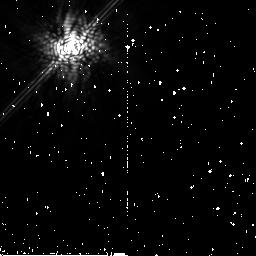
Target: HD-68456. Instrument: NICMOS/NIC2. Filter: POL240L. Exposure: 9 min. Observation ID: na1s62030

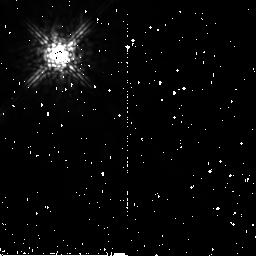
Target: SKY-HR-2020. Instrument: NICMOS/NIC2. Filter: POL0L. Exposure: 11 min. Observation ID: na1s07010

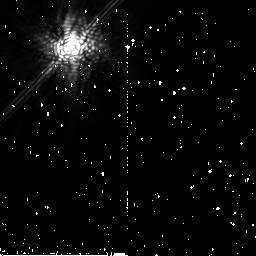
Target: HR-2020. Instrument: NICMOS/NIC2. Filter: POL240L. Exposure: 13 min. Observation ID: na1s15030

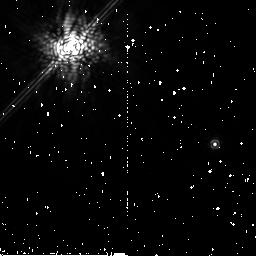
Target: PSF-HD-57240. Instrument: NICMOS/NIC2. Filter: POL120L. Exposure: 13 min. Observation ID: na1s16020

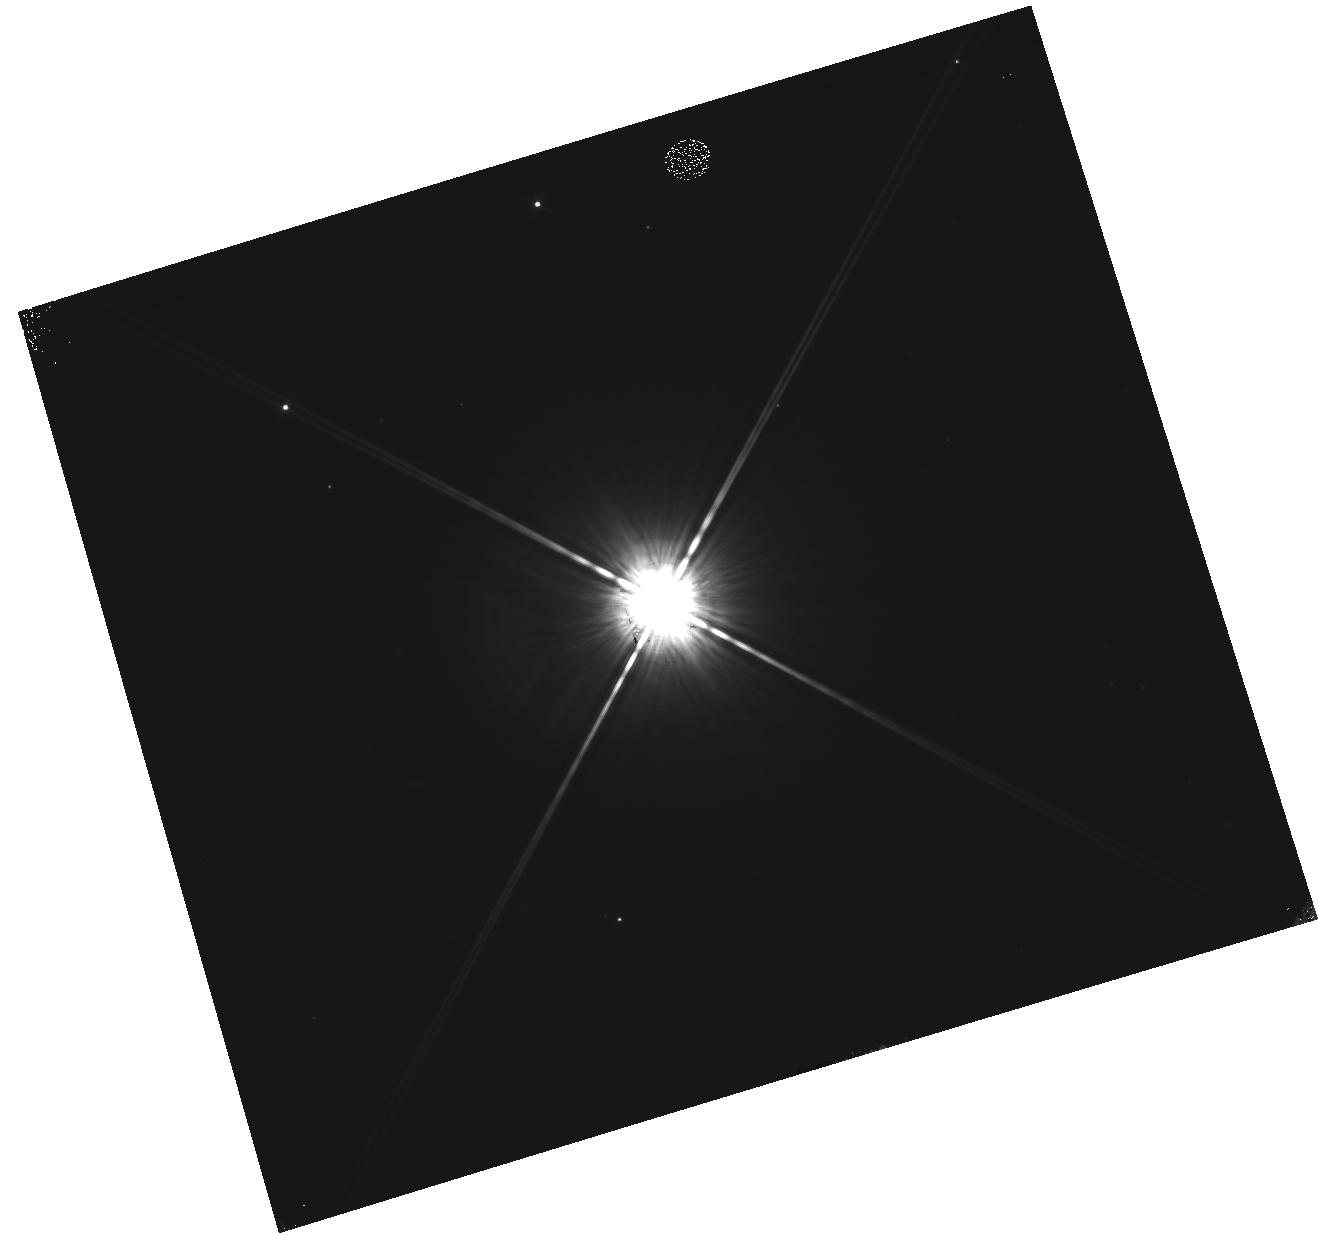
Target: HR-2020. Instrument: WFC3/IR. Filter: F160W. Exposure: 10 min. Observation ID: hst_11150_72_wfc3_ir_f160w_ia1s72

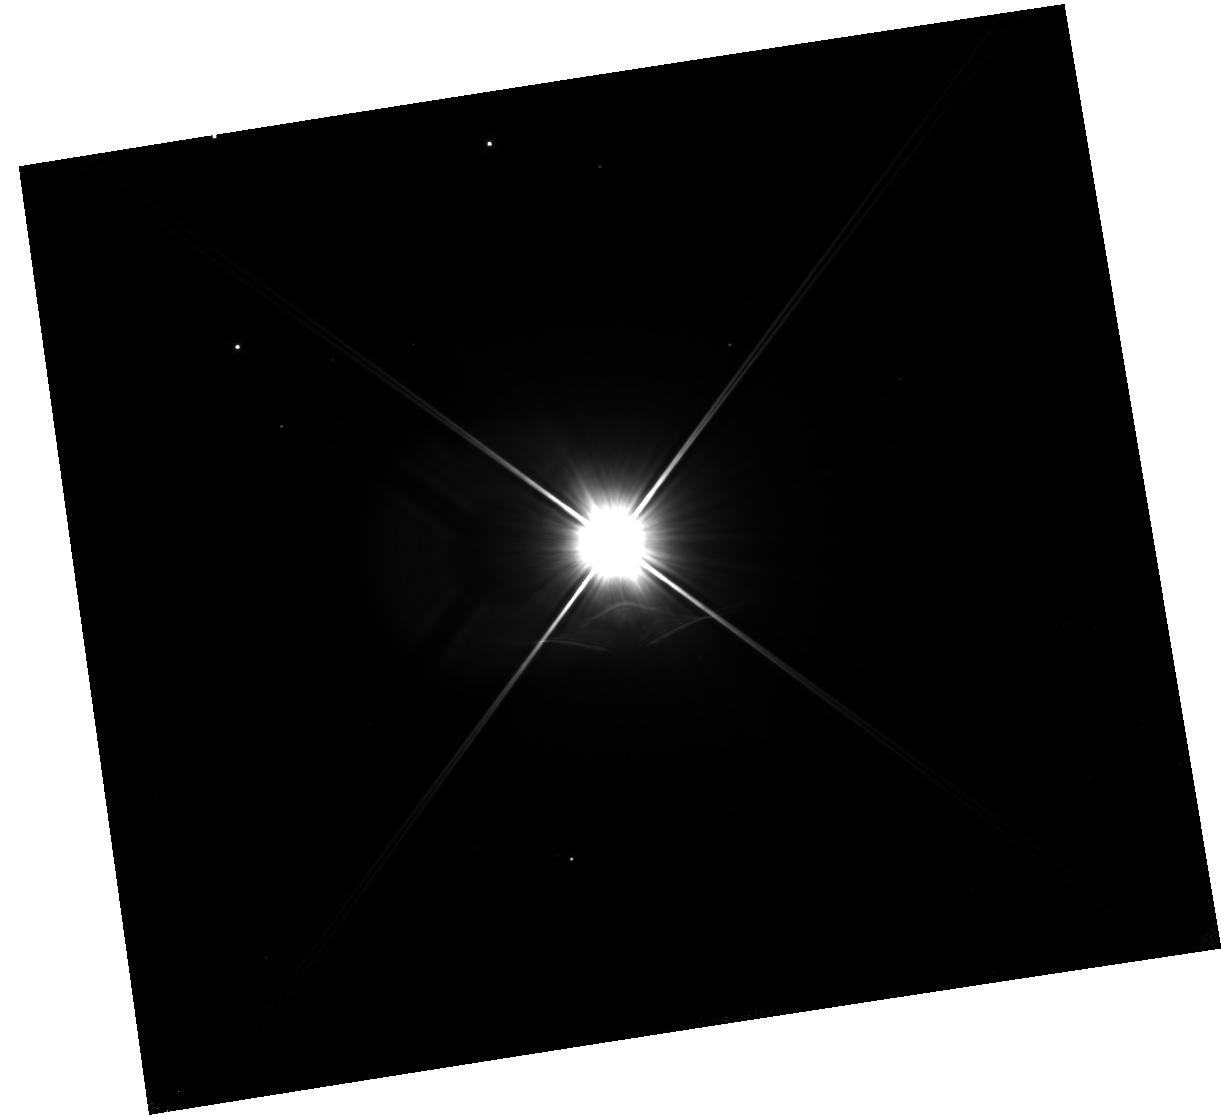
Target: HR-2020. Instrument: WFC3/IR. Filter: F110W. Exposure: 10 min. Observation ID: hst_11150_71_wfc3_ir_f110w_ia1s71

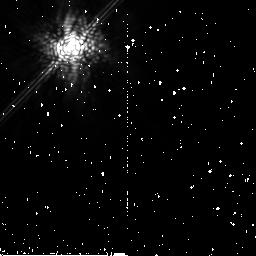
Target: HR-2020. Instrument: NICMOS/NIC2. Filter: POL0L. Exposure: 13 min. Observation ID: na1s13010

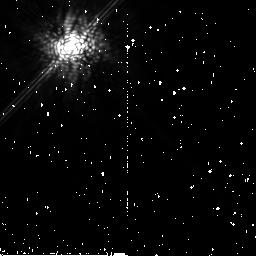
Target: HR-2020. Instrument: NICMOS/NIC2. Filter: POL0L. Exposure: 11 min. Observation ID: na1s05010

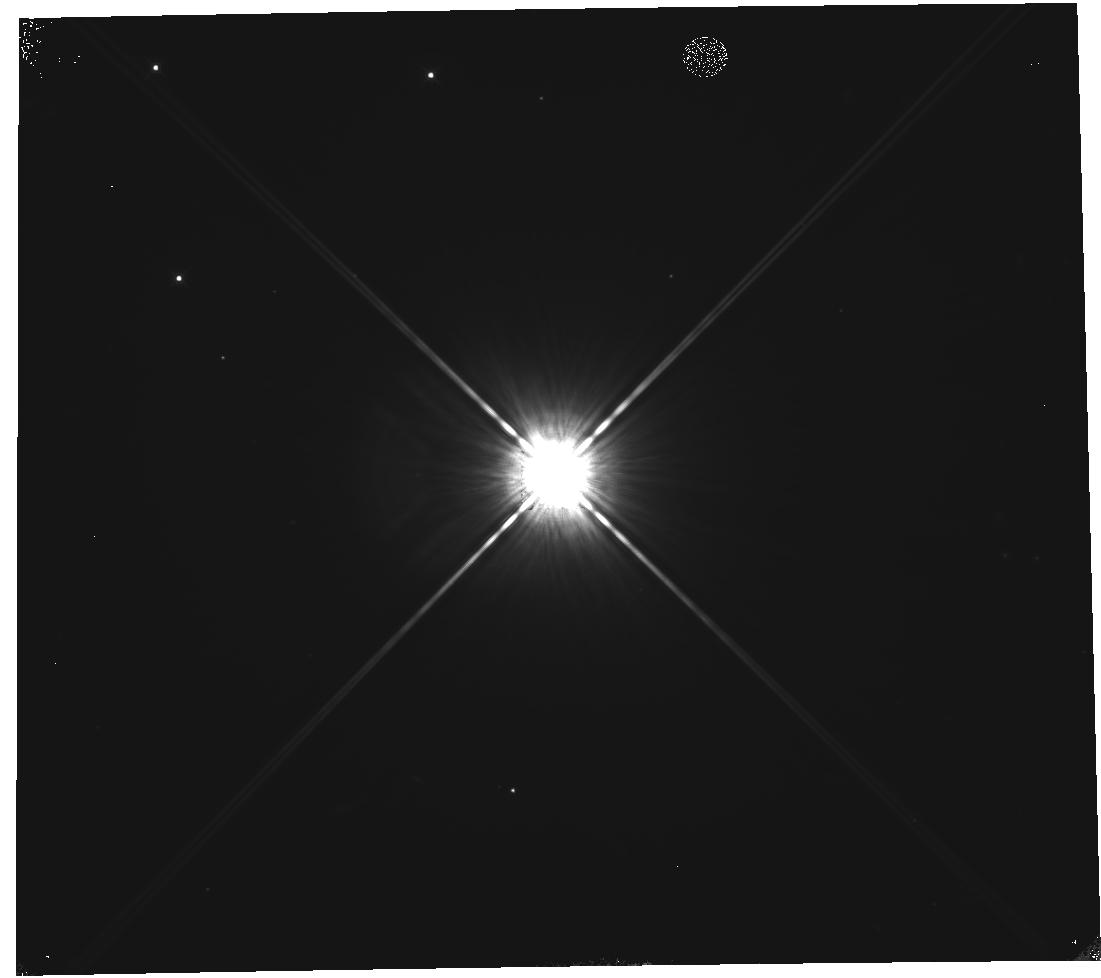
Target: HR-2020. Instrument: WFC3/IR. Filter: F160W. Exposure: 10 min. Observation ID: hst_11150_70_wfc3_ir_f160w_ia1s70

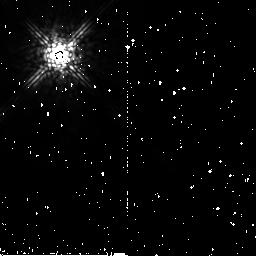
Target: SKY-HR-2020. Instrument: NICMOS/NIC2. Filter: POL240L. Exposure: 11 min. Observation ID: na1s07030

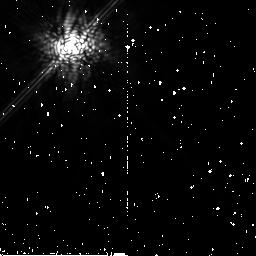
Target: HD-68456. Instrument: NICMOS/NIC2. Filter: POL0L. Exposure: 11 min. Observation ID: na1s08010

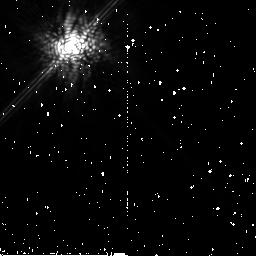
Target: HR-2020. Instrument: NICMOS/NIC2. Filter: POL120L. Exposure: 16 min. Observation ID: na1s06020

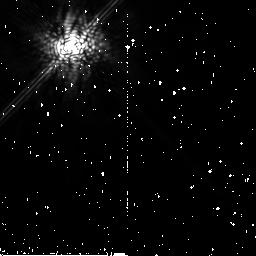
Target: HD-68456. Instrument: NICMOS/NIC2. Filter: POL240L. Exposure: 11 min. Observation ID: na1s08030

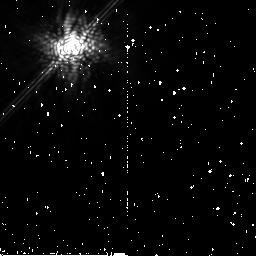
Target: HR-2020. Instrument: NICMOS/NIC2. Filter: POL240L. Exposure: 9 min. Observation ID: na1s61030

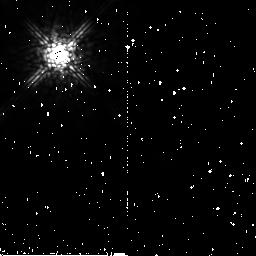
Target: SKY-HR-2020. Instrument: NICMOS/NIC2. Filter: POL120L. Exposure: 16 min. Observation ID: na1s07020

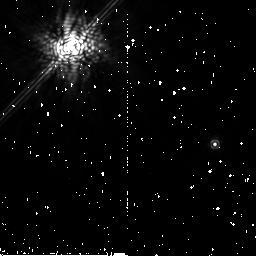
Target: PSF-HD-57240. Instrument: NICMOS/NIC2. Filter: POL240L. Exposure: 13 min. Observation ID: na1s16030

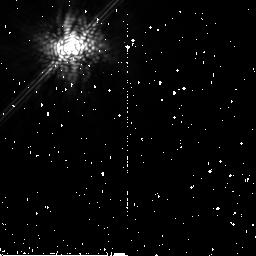
Target: HR-2020. Instrument: NICMOS/NIC2. Filter: POL0L. Exposure: 9 min. Observation ID: na1s60010

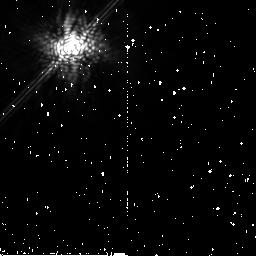
Target: HR-2020. Instrument: NICMOS/NIC2. Filter: POL0L. Exposure: 9 min. Observation ID: na1s61010

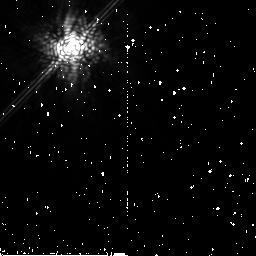
Target: HR-2020. Instrument: NICMOS/NIC2. Filter: POL0L. Exposure: 13 min. Observation ID: na1s14010

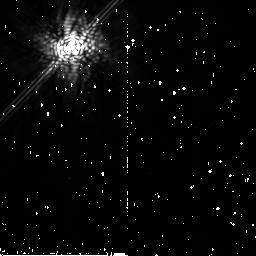
Target: PSF-HD-57240. Instrument: NICMOS/NIC2. Filter: POL240L. Exposure: 9 min. Observation ID: na1s59030

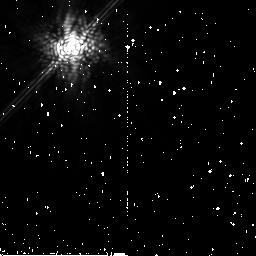
Target: HR-2020. Instrument: NICMOS/NIC2. Filter: POL120L. Exposure: 13 min. Observation ID: na1s13020

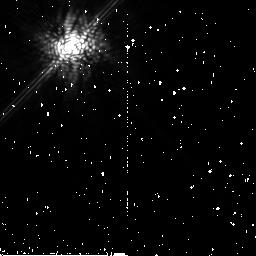
Target: HR-2020. Instrument: NICMOS/NIC2. Filter: POL0L. Exposure: 11 min. Observation ID: na1s06010

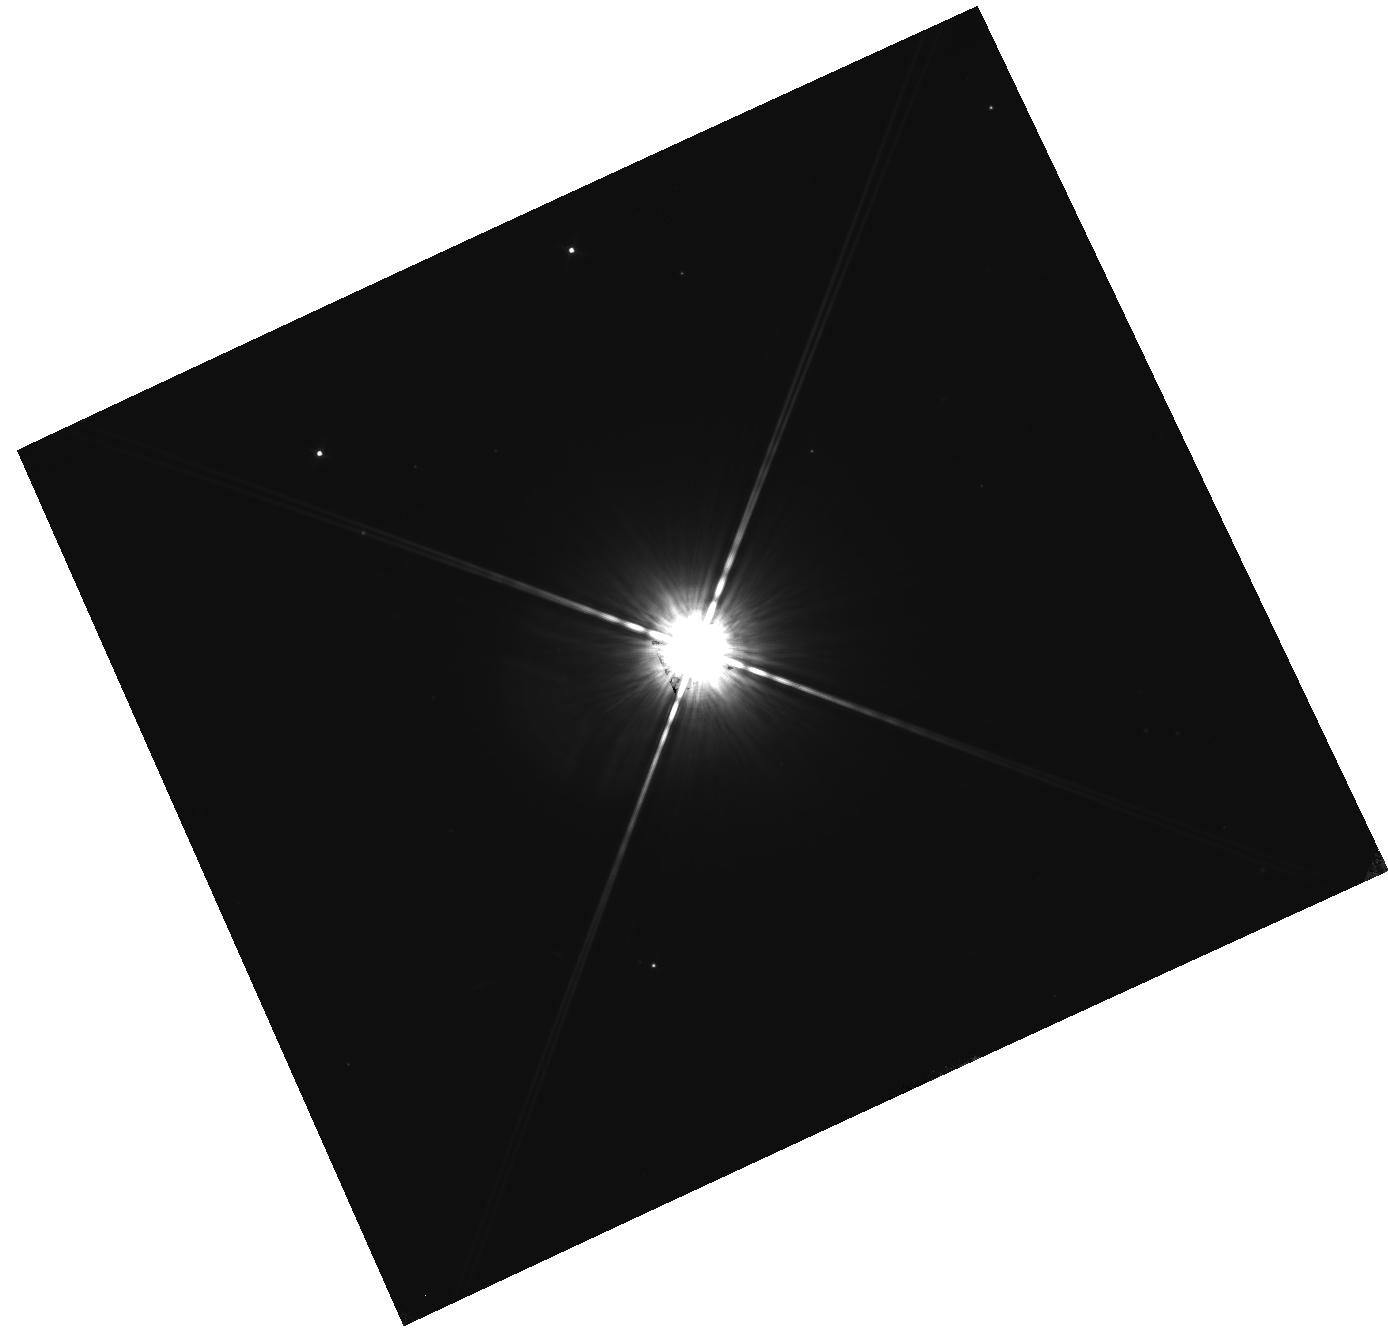
Target: HR-2020. Instrument: WFC3/IR. Filter: F160W. Exposure: 10 min. Observation ID: hst_11150_73_wfc3_ir_f160w_ia1s73

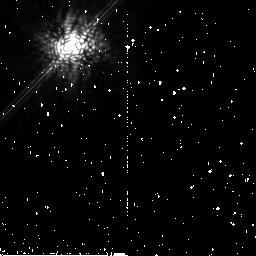
Target: HR-2020. Instrument: NICMOS/NIC2. Filter: POL240L. Exposure: 11 min. Observation ID: na1s05030

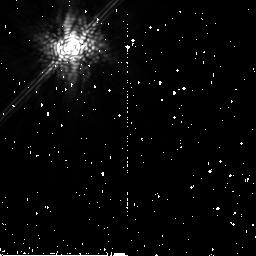
Target: HR-2020. Instrument: NICMOS/NIC2. Filter: POL120L. Exposure: 13 min. Observation ID: na1s15020

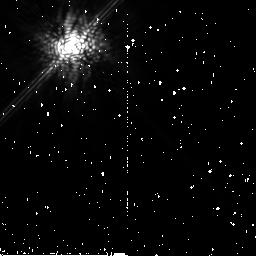
Target: HR-2020. Instrument: NICMOS/NIC2. Filter: POL240L. Exposure: 11 min. Observation ID: na1s06030

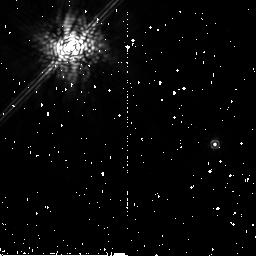
Target: PSF-HD-57240. Instrument: NICMOS/NIC2. Filter: POL0L. Exposure: 13 min. Observation ID: na1s16010

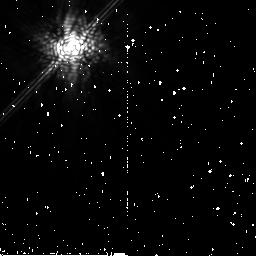
Target: HR-2020. Instrument: NICMOS/NIC2. Filter: POL0L. Exposure: 13 min. Observation ID: na1s15010

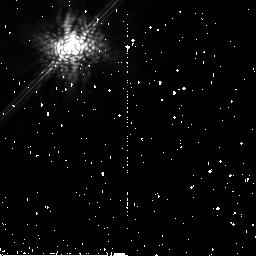
Target: HR-2020. Instrument: NICMOS/NIC2. Filter: POL120L. Exposure: 13 min. Observation ID: na1s61020

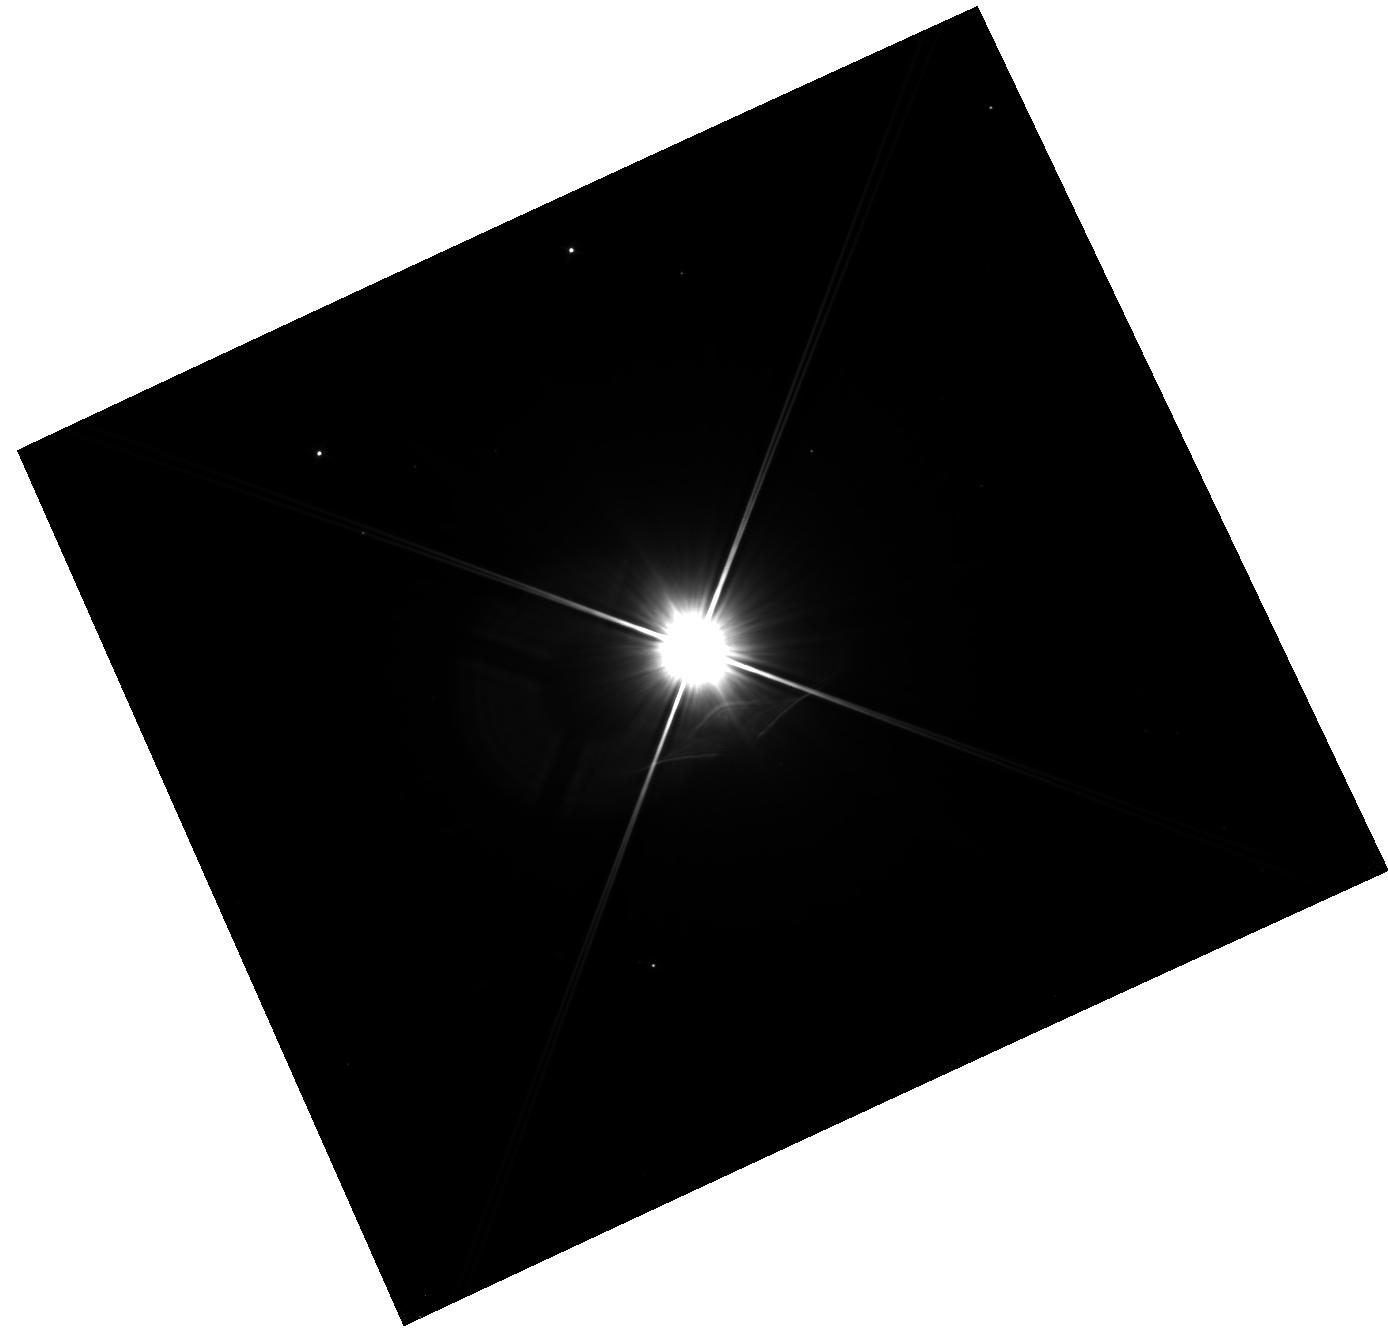
Target: HR-2020. Instrument: WFC3/IR. Filter: F110W. Exposure: 10 min. Observation ID: hst_11150_73_wfc3_ir_f110w_ia1s73

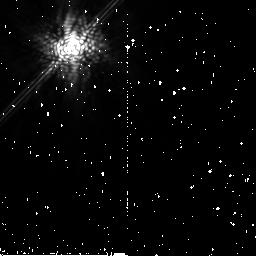
Target: HR-2020. Instrument: NICMOS/NIC2. Filter: POL240L. Exposure: 13 min. Observation ID: na1s14030

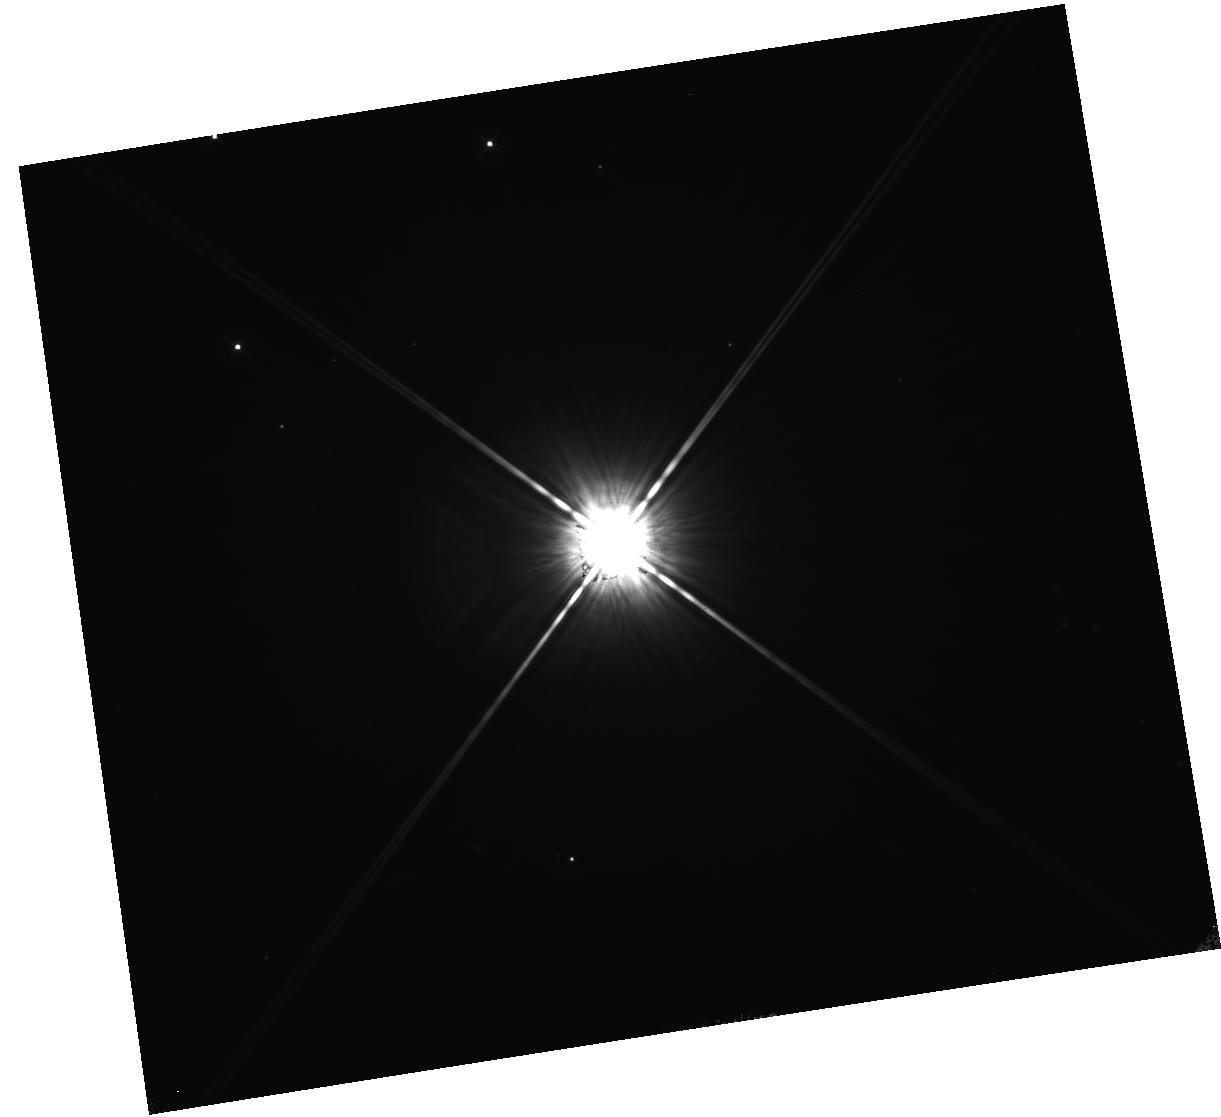
Target: HR-2020. Instrument: WFC3/IR. Filter: F160W. Exposure: 10 min. Observation ID: hst_11150_71_wfc3_ir_f160w_ia1s71

Beta Pic Polarimetry with NICMOS (PI: Graham, James R.)

Debris disk stars host transient dust grains that comprise a collisional cascade with sizes ranging from planetesimals to the sub-micron. In addition to the gravity of the host star and any planets present, these grains are subject to size-dependent non-gravitational forces, e.g., corpuscular drag and radiation pressure. When a steep spectrum of grain sizes prevails, such as the Dohnanyi distribution, scattered light images preferentially trace grains with dimensionless size parameter of order unity. Thus images in scattered starlight provide unique windows on the balance of forces acting on grains at a specific size. Therefore, in an A star system such as beta Pic, the near-IR is dominated by grains close to the blow out size and therefore NICMOS traces dust on hyperbolic orbits. Scattering is fundamentally polarization sensitive, and measurements that record intensity literally see only half the picture. If linear polarization is measured then the elements of the complex scattering matrix can be reconstructed. These matrix elements provide fundamental constraints on the size, composition and structure of the scatterers. Notably, polarimetry can be used to break the degeneracy between scattering asymmetry, g, and the radial dust gradient, which are otherwise covariant in an edge-on disk. Thus, we can use polarimetry to localize the parent bodies in the beta Pic disk. In beta Pic, dust is thought to originate mainly from the sublimation of cometary bodies near periastron. The irradiation of cometary material leads to sublimation and photodissociation of ices forming porous grains consisting of a matrix of refractory material. Such grains have a characteristic scattering signature in polarized light that can be distinguished from compact grains that arise from collisional erosion of asteroidal material.